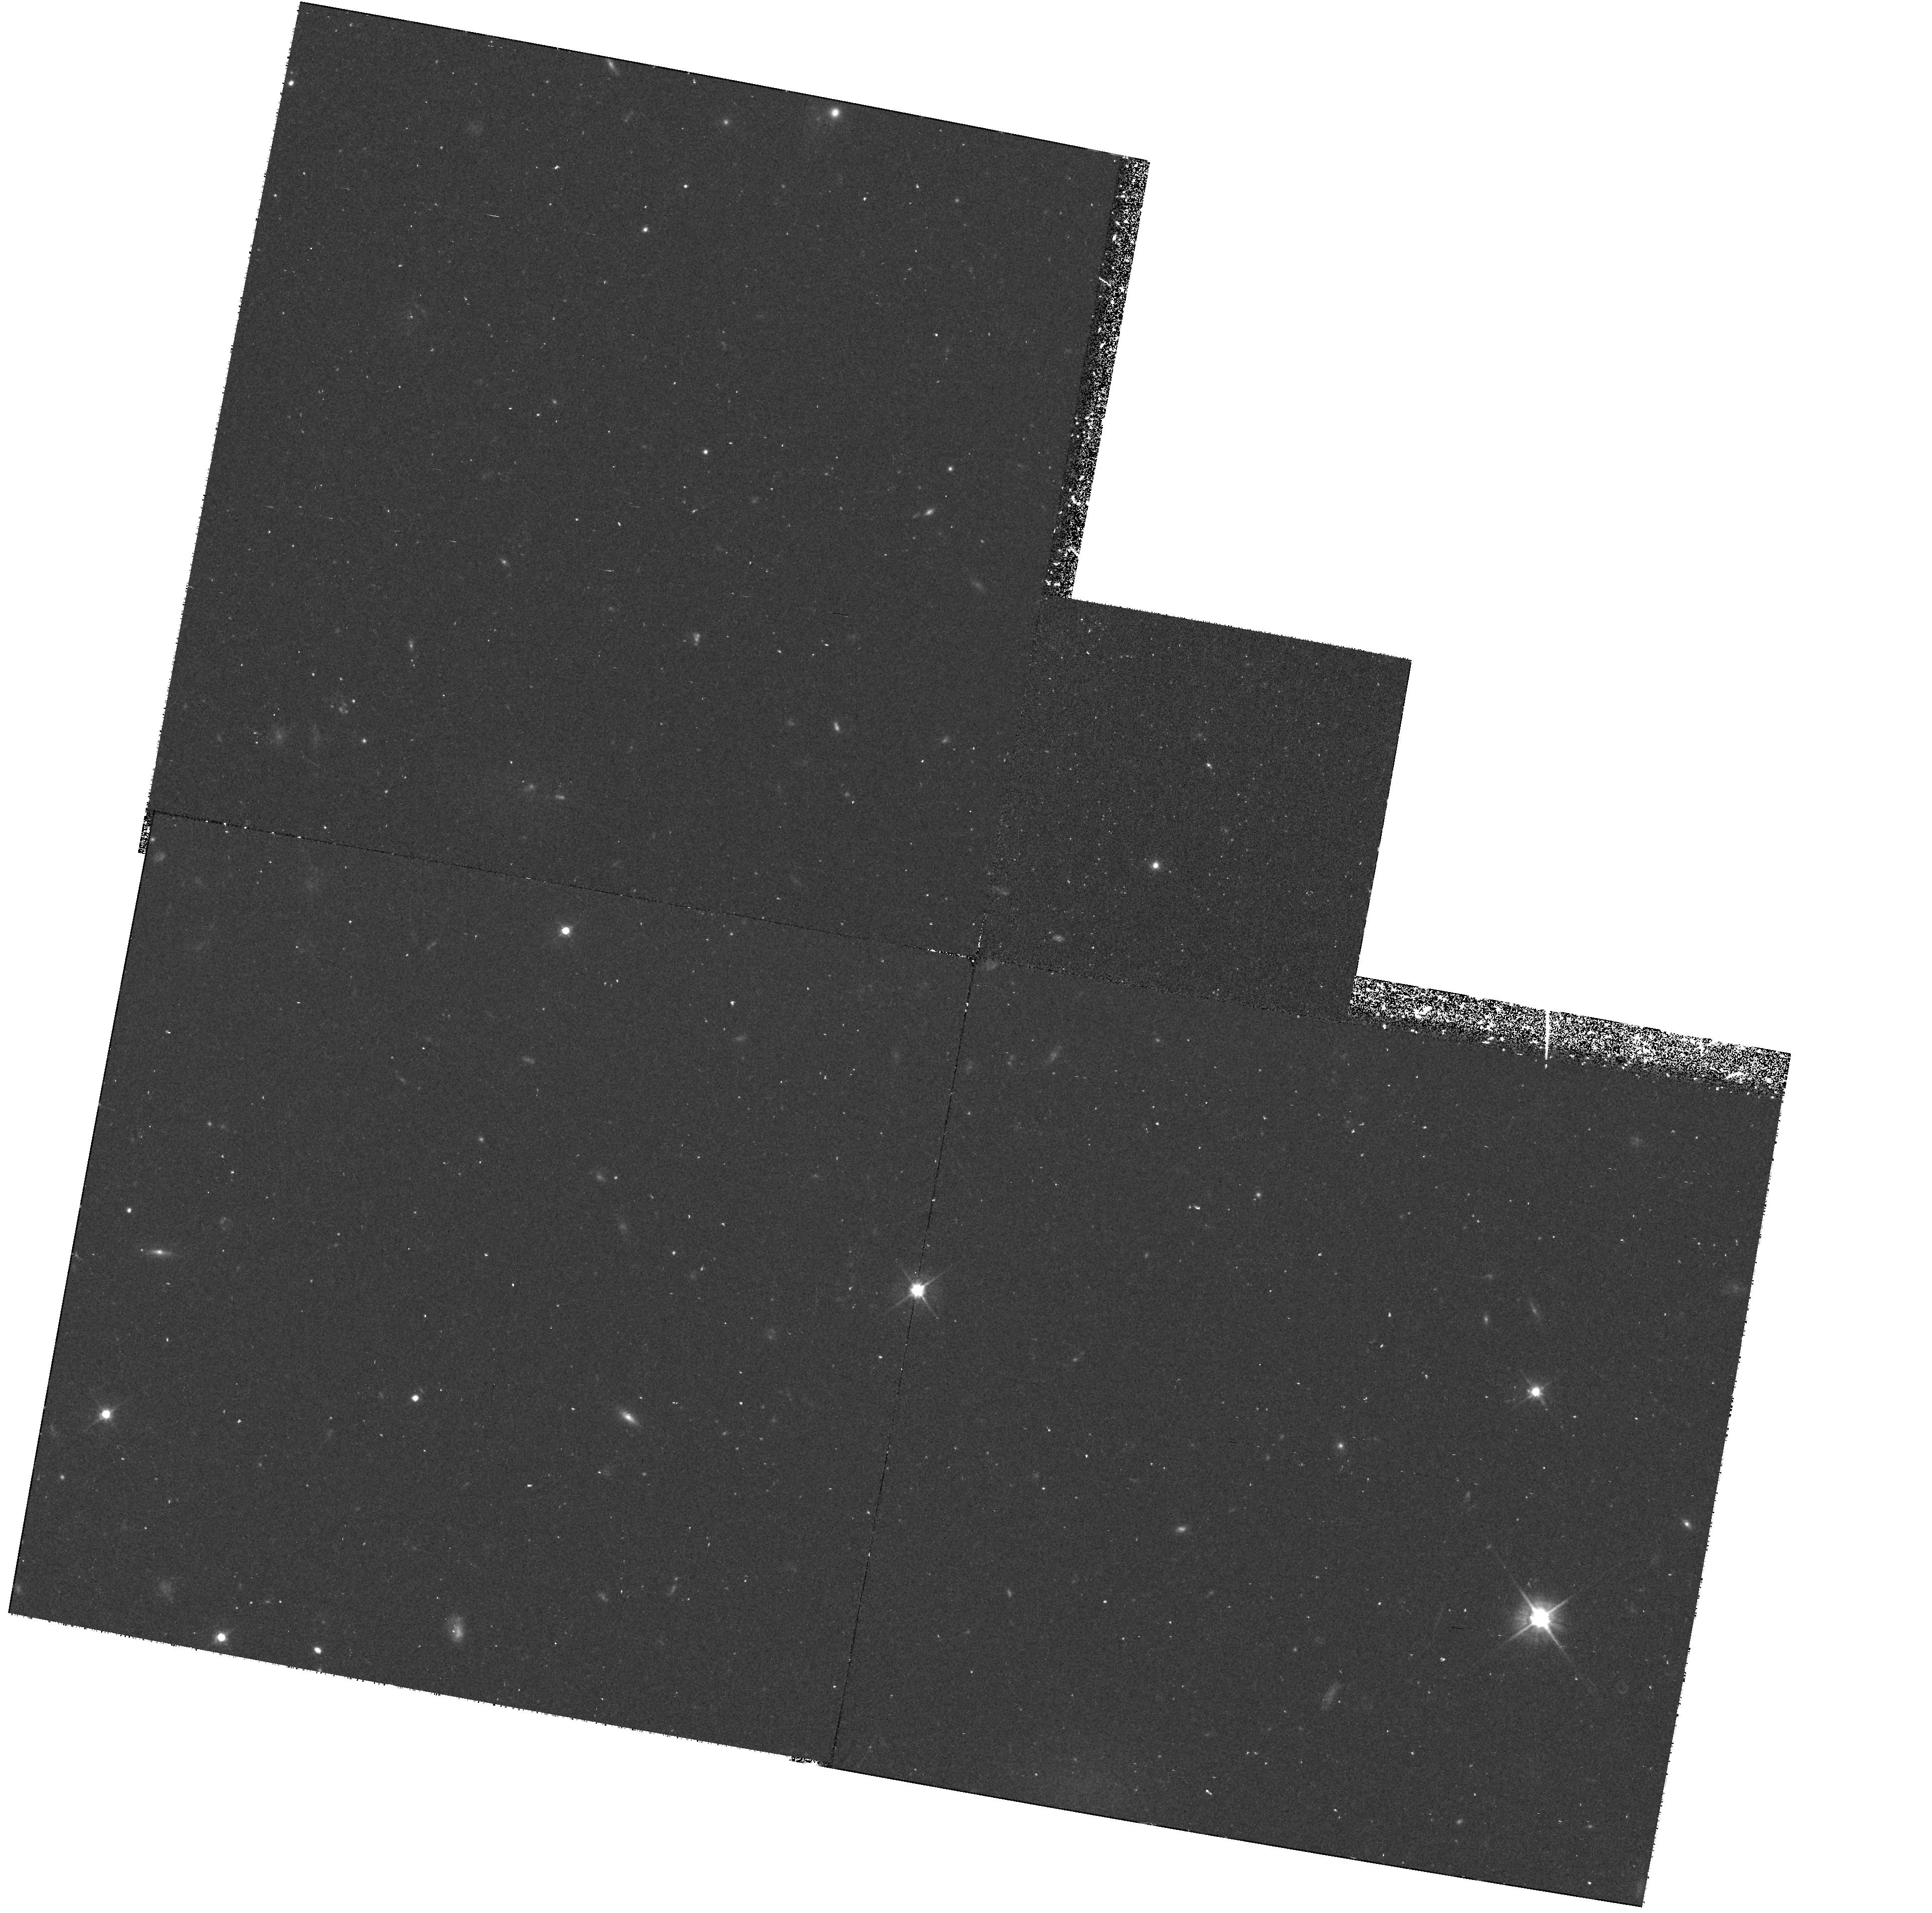
Target: NGC4473. Instrument: WFPC2/PC. Filter: F555W. Exposure: 1.3 h. Observation ID: hst_7388_07_wfpc2_pc_f555w_u4an07

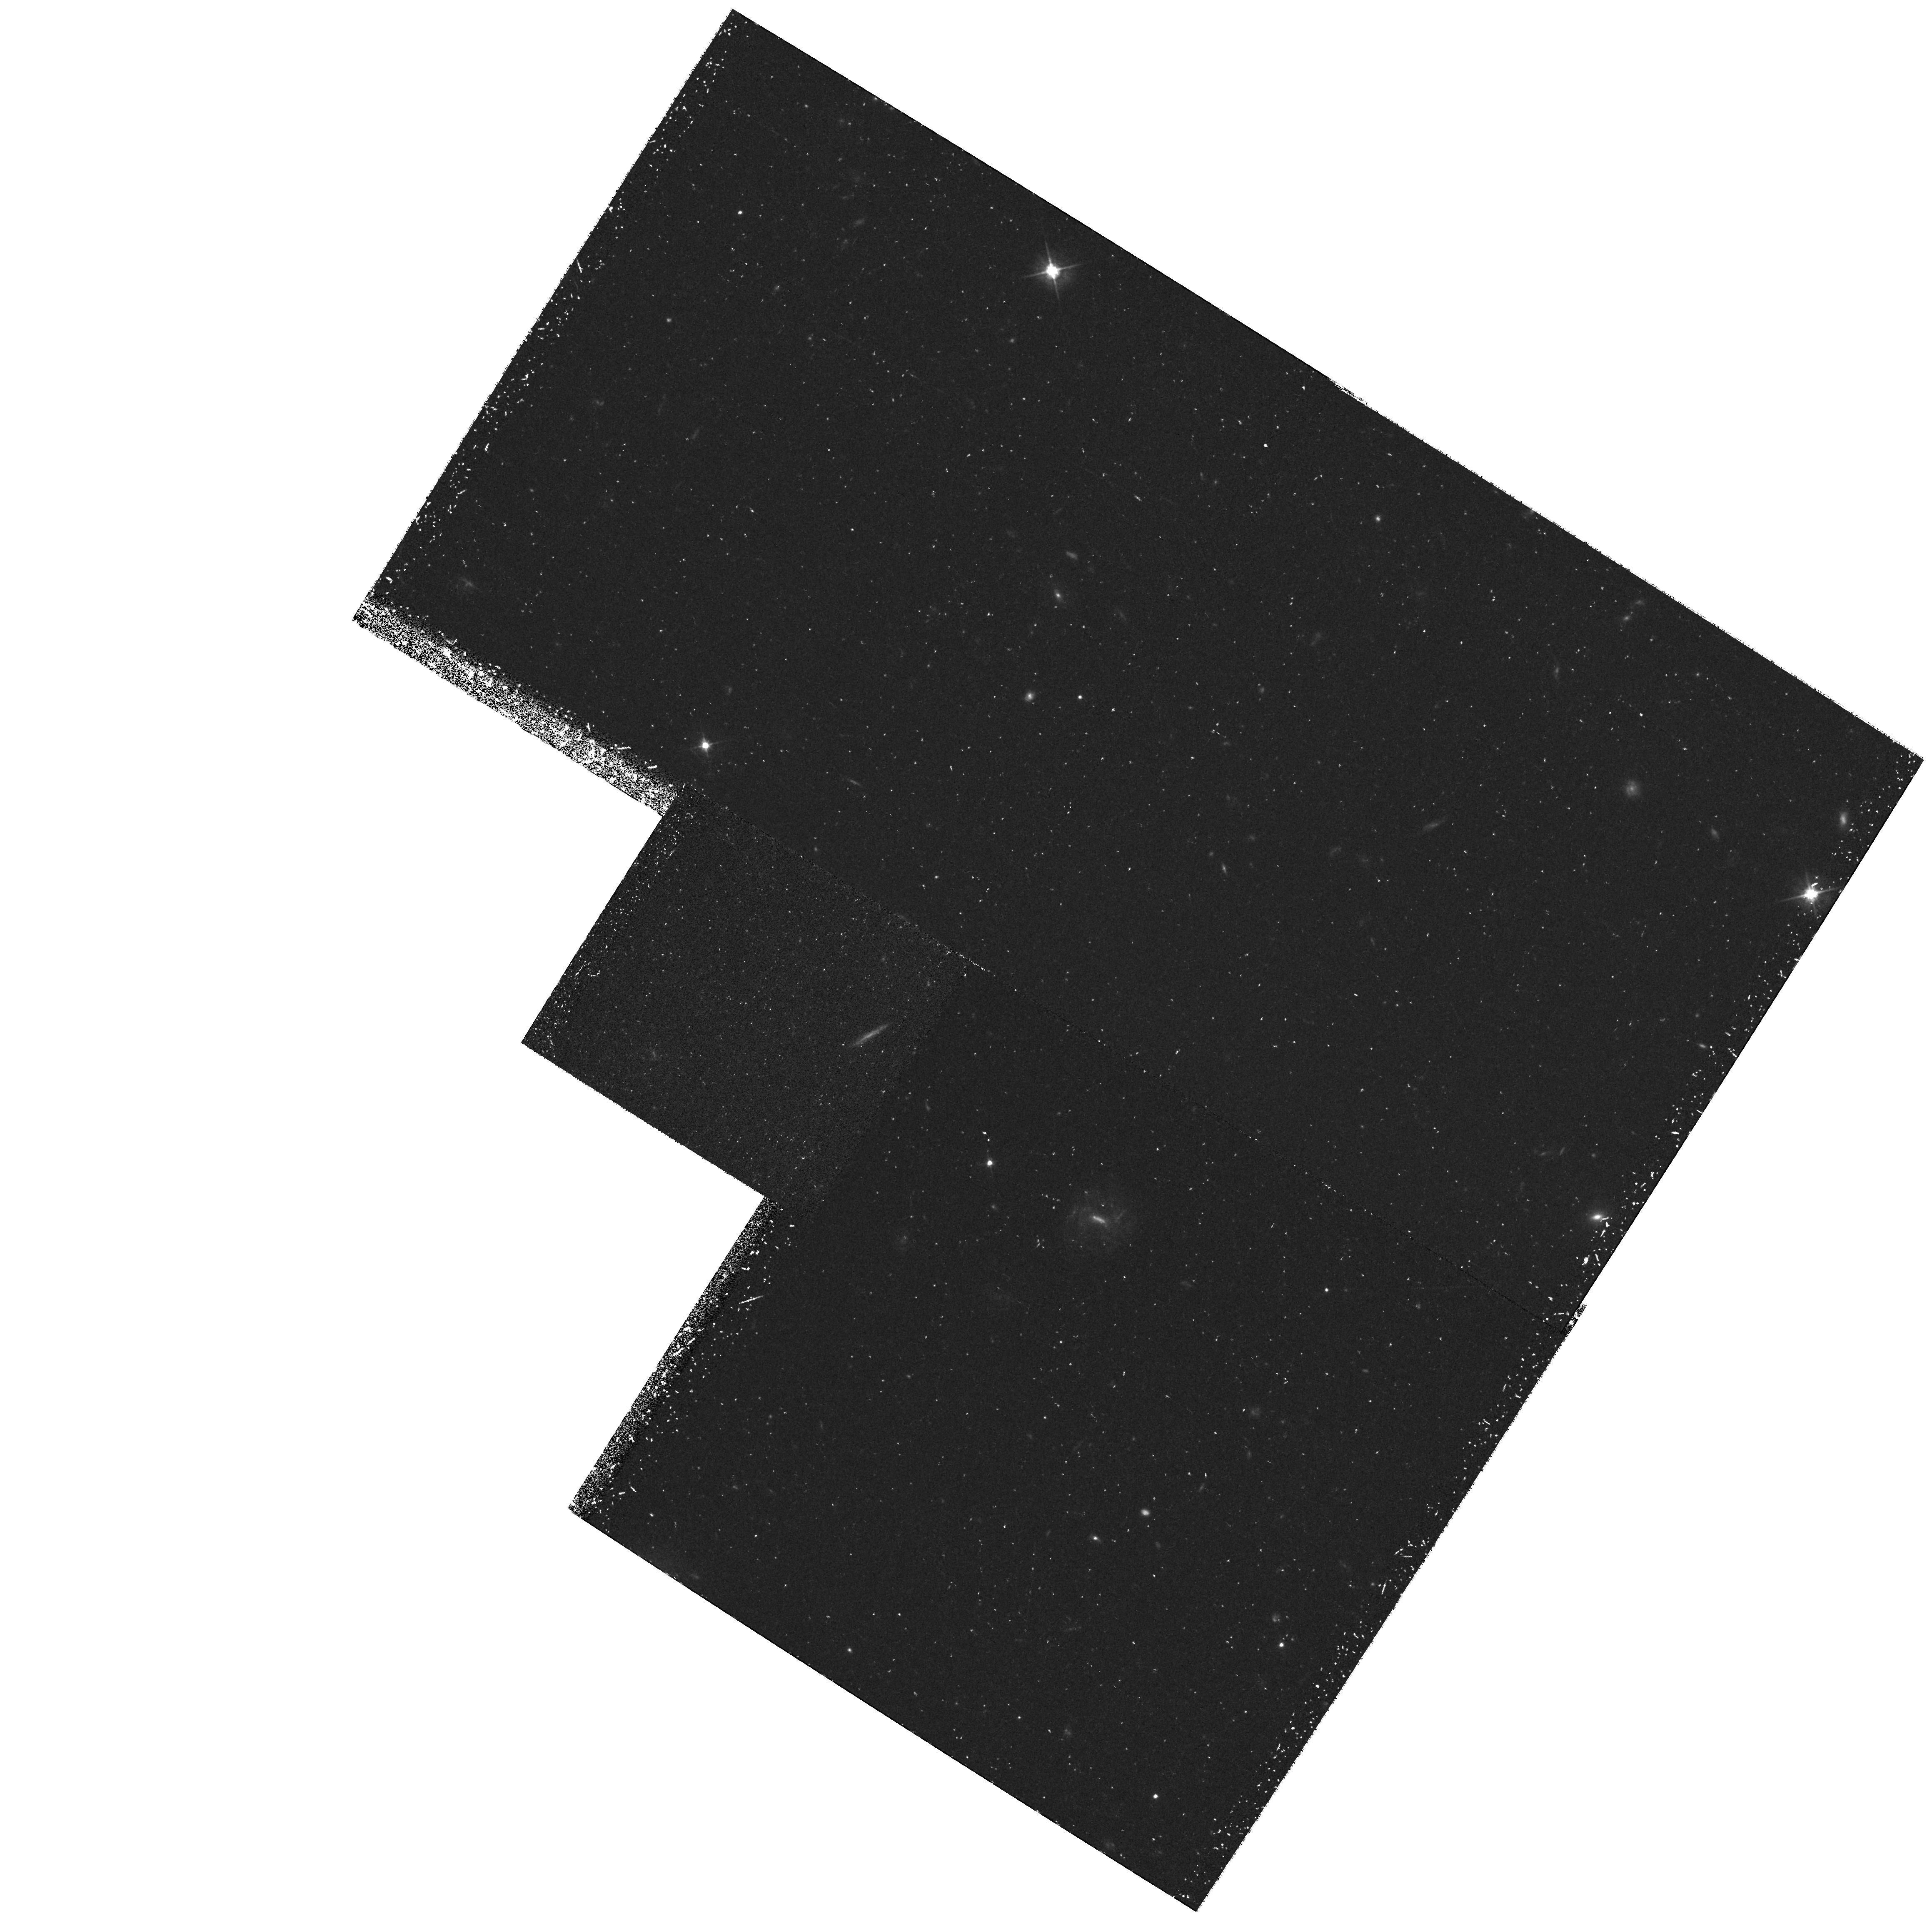
Target: NGC3384. Instrument: WFPC2/PC. Filter: F555W. Exposure: 1.3 h. Observation ID: hst_7388_09_wfpc2_pc_f555w_u4an09

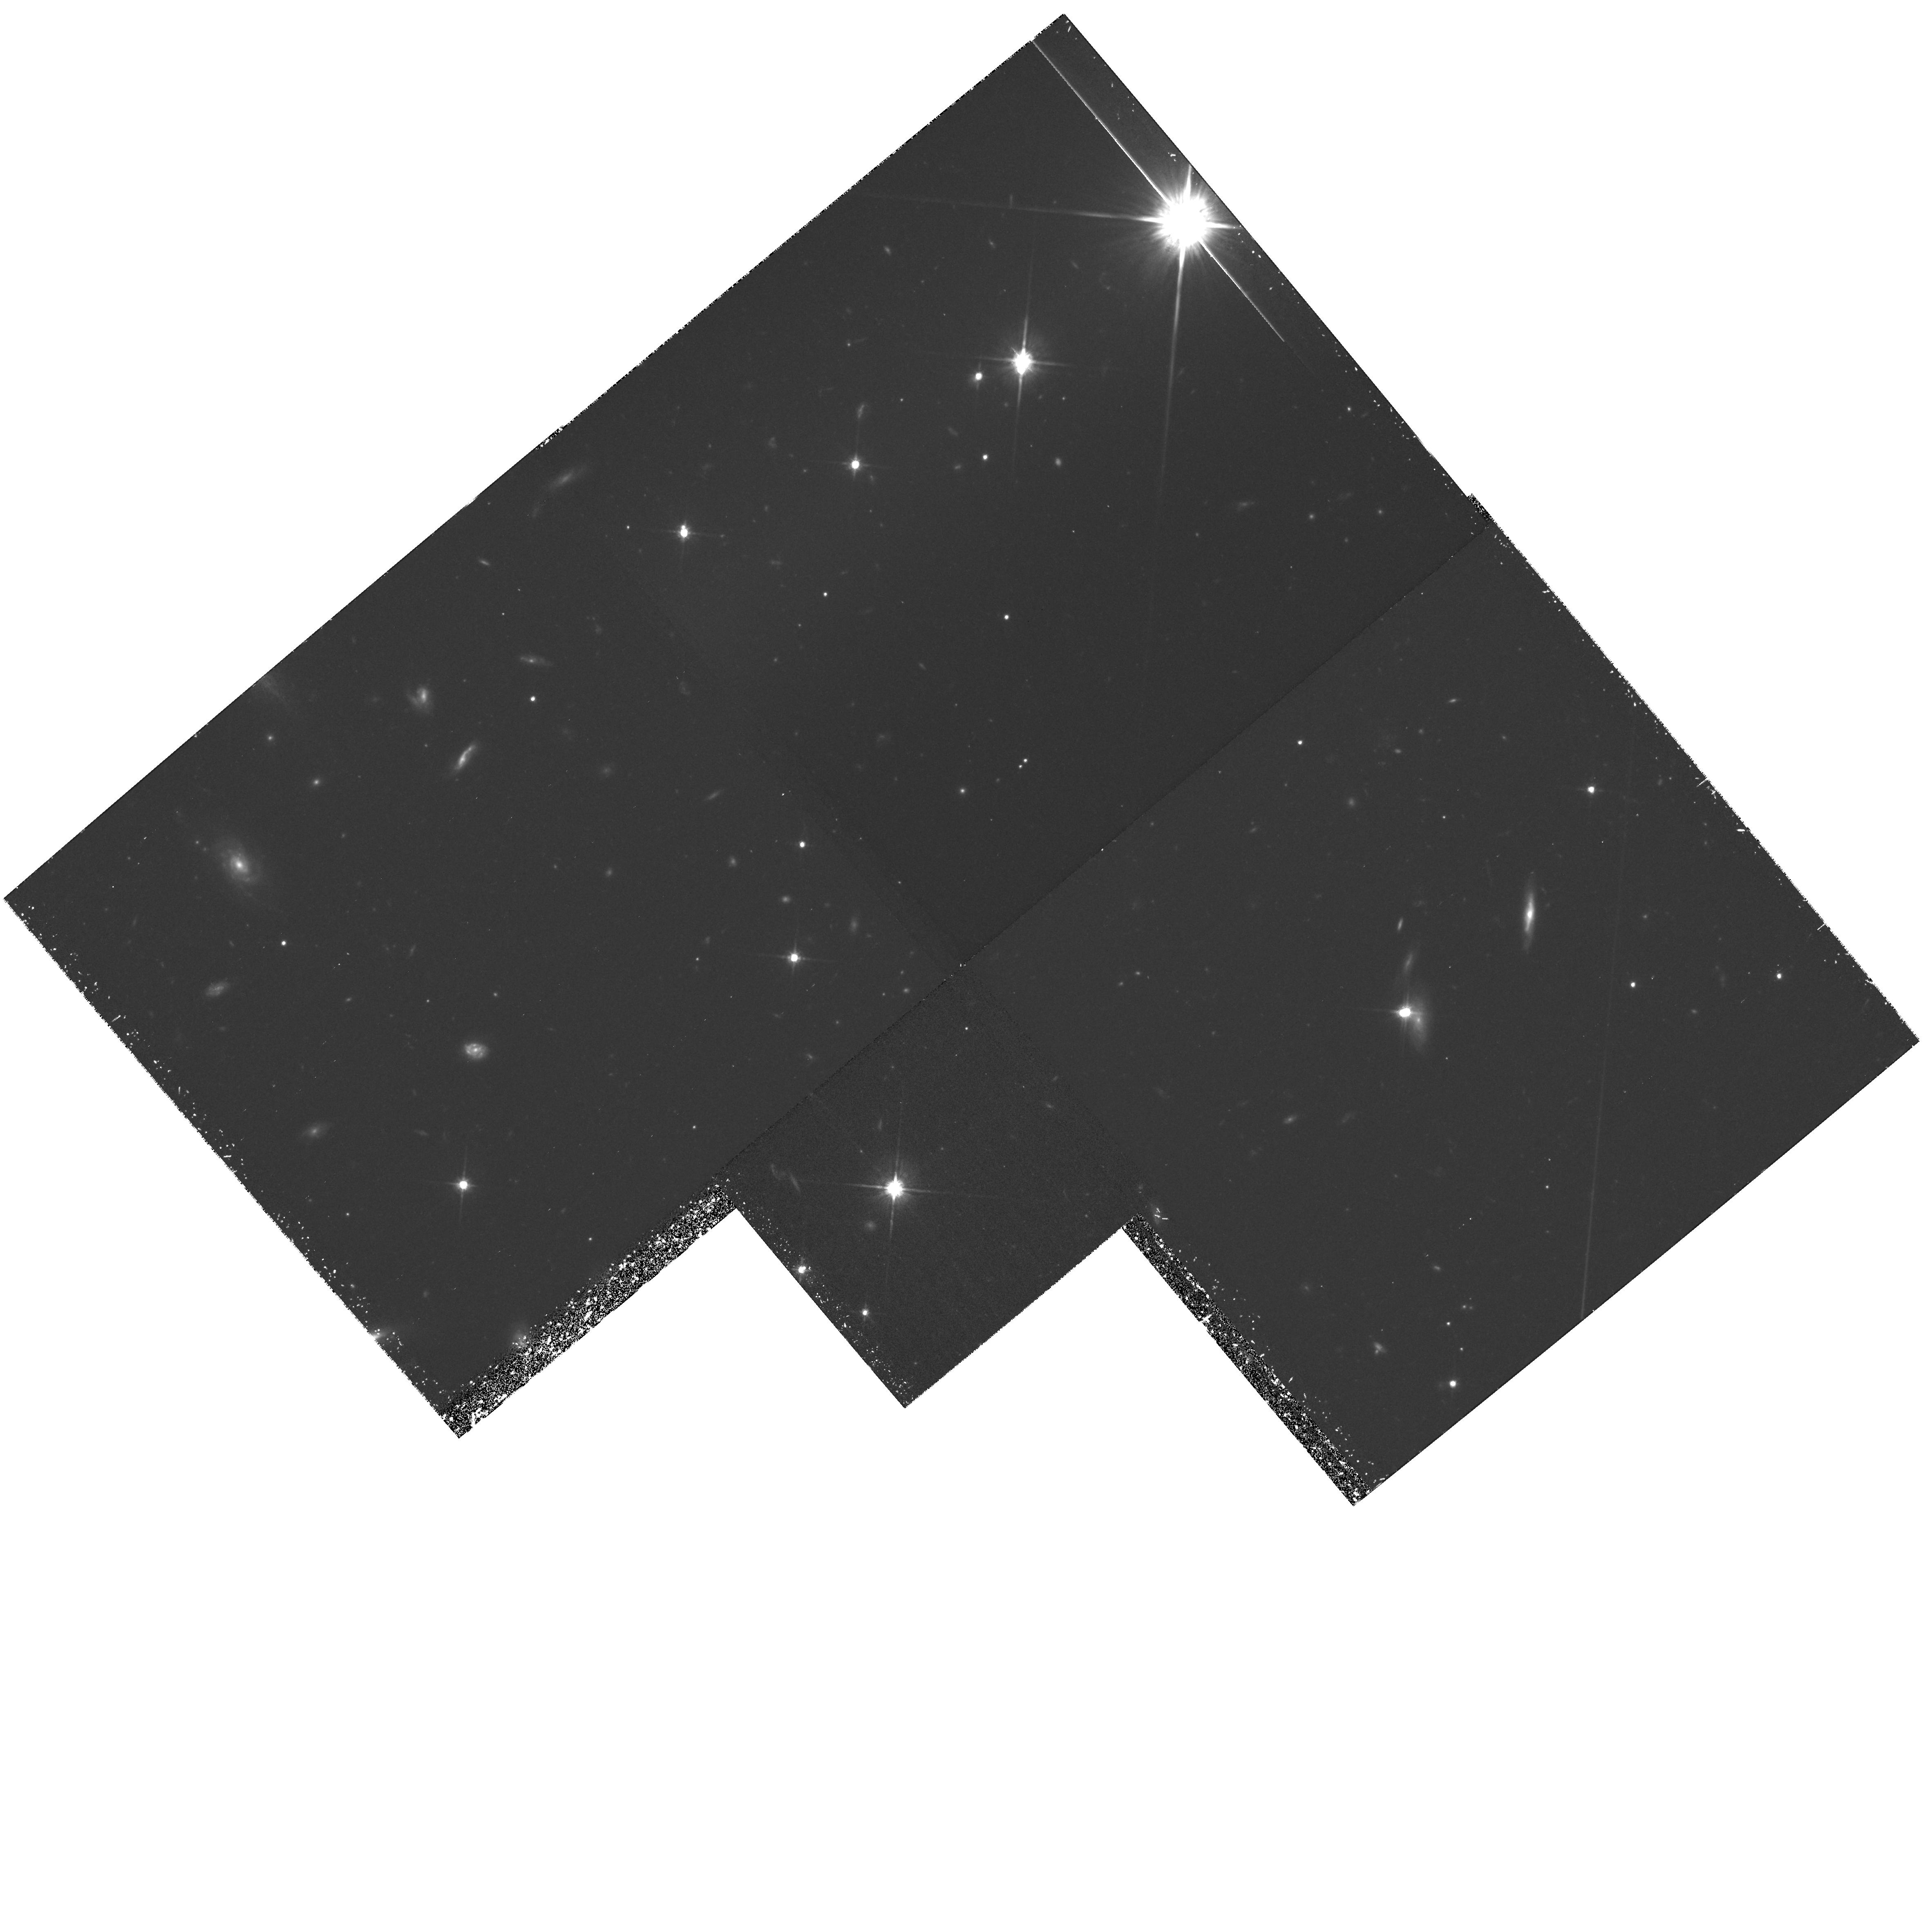
Target: NGC7457. Instrument: WFPC2/PC. Filter: F814W. Exposure: 2 h. Observation ID: hst_7388_08_wfpc2_pc_f814w_u4an08

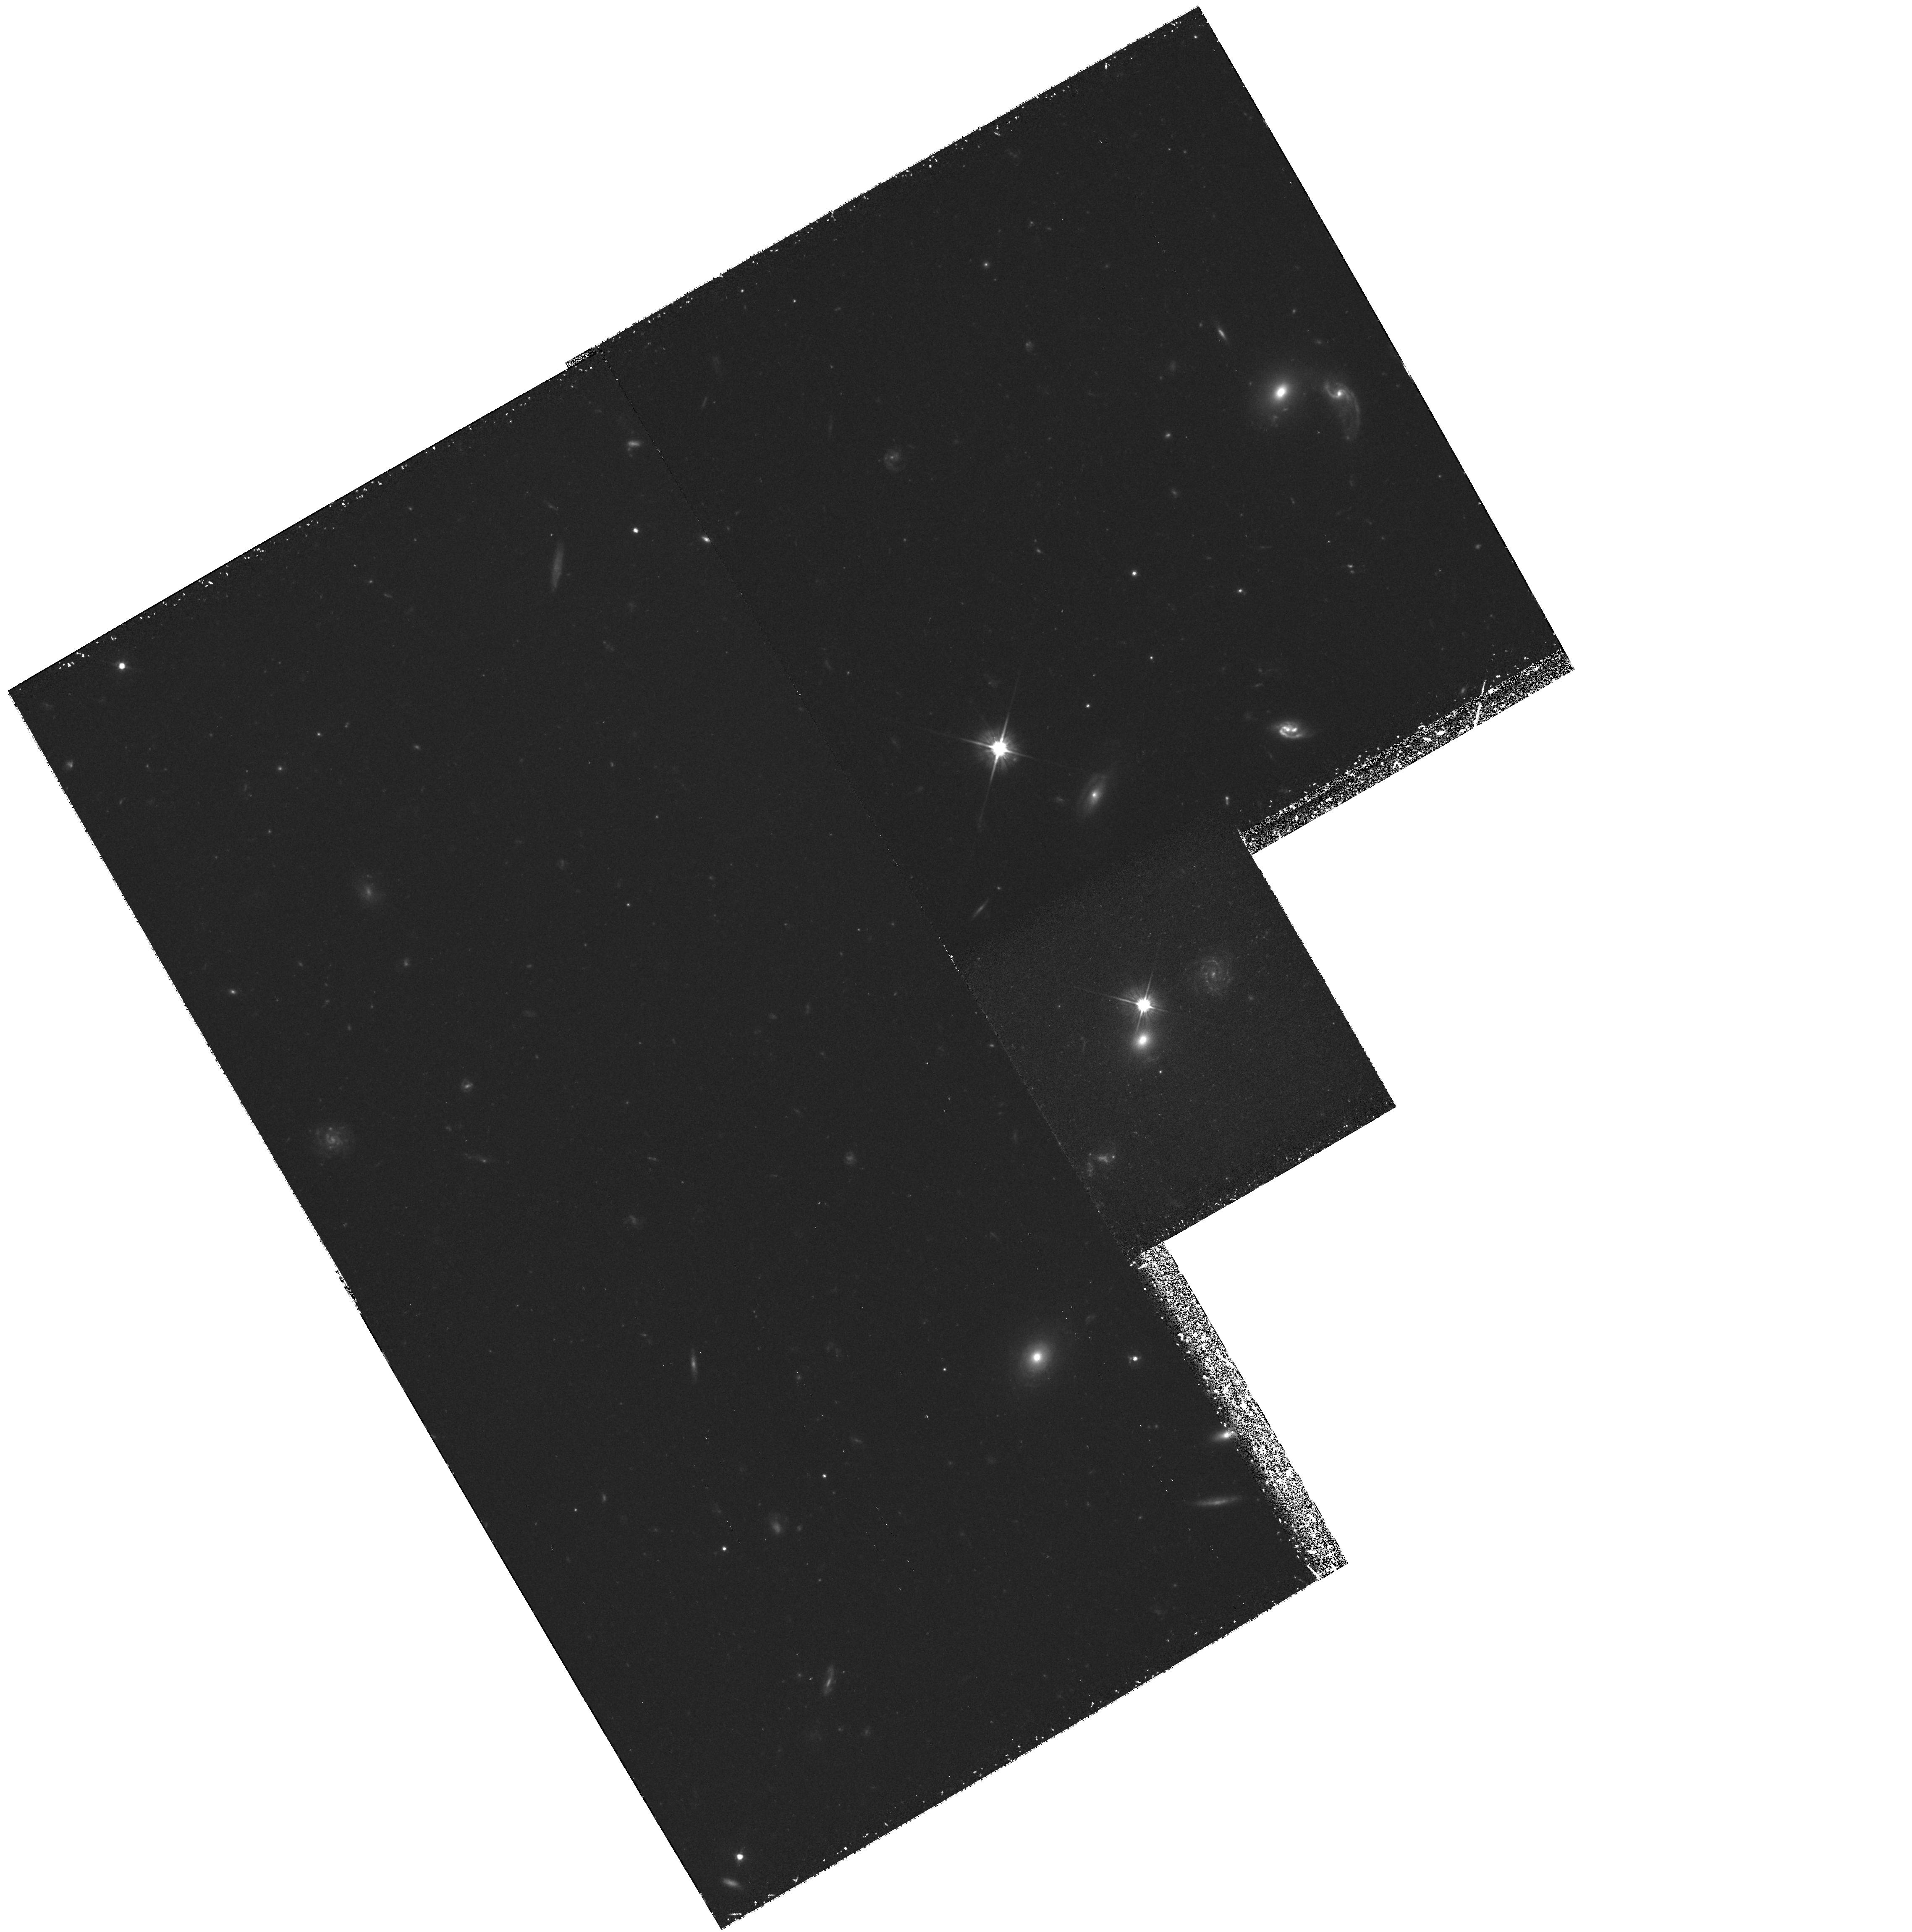
Target: NGC821. Instrument: WFPC2/PC. Filter: F555W. Exposure: 3.3 h. Observation ID: hst_7388_11_wfpc2_pc_f555w_u4an11

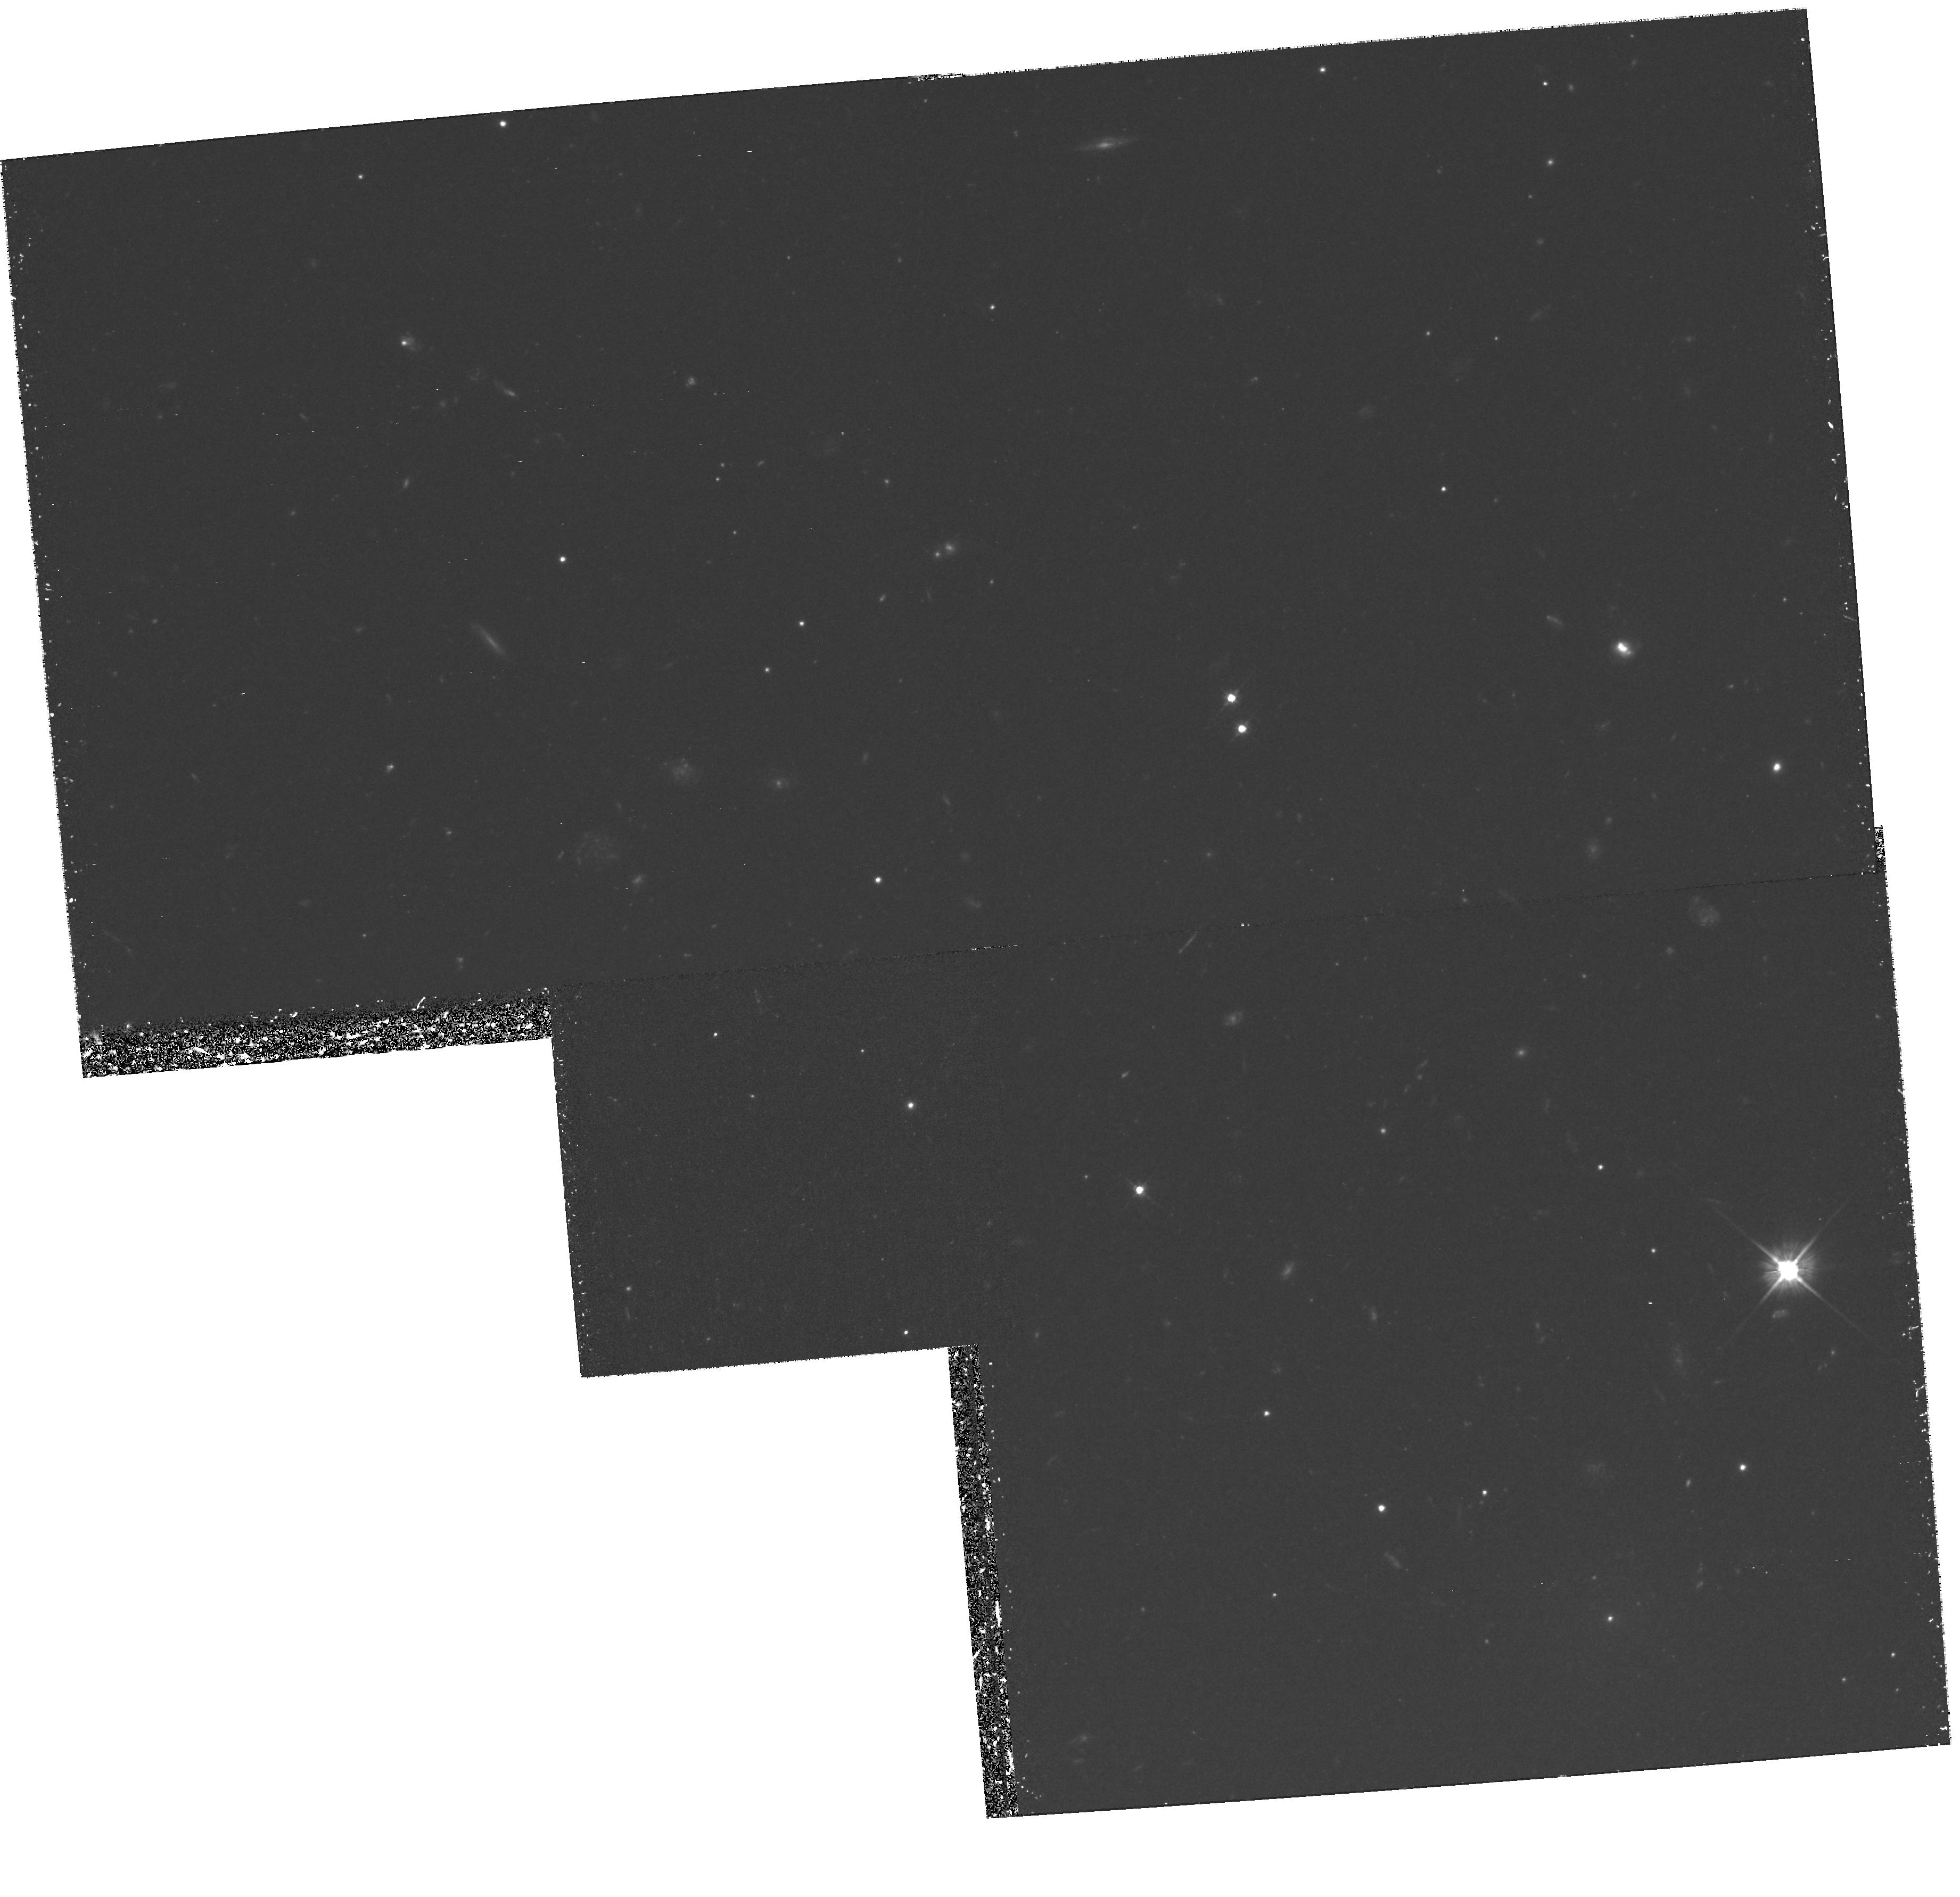
Target: NGC4649. Instrument: WFPC2/PC. Filter: F555W. Exposure: 3.3 h. Observation ID: hst_7388_01_wfpc2_pc_f555w_u4an01

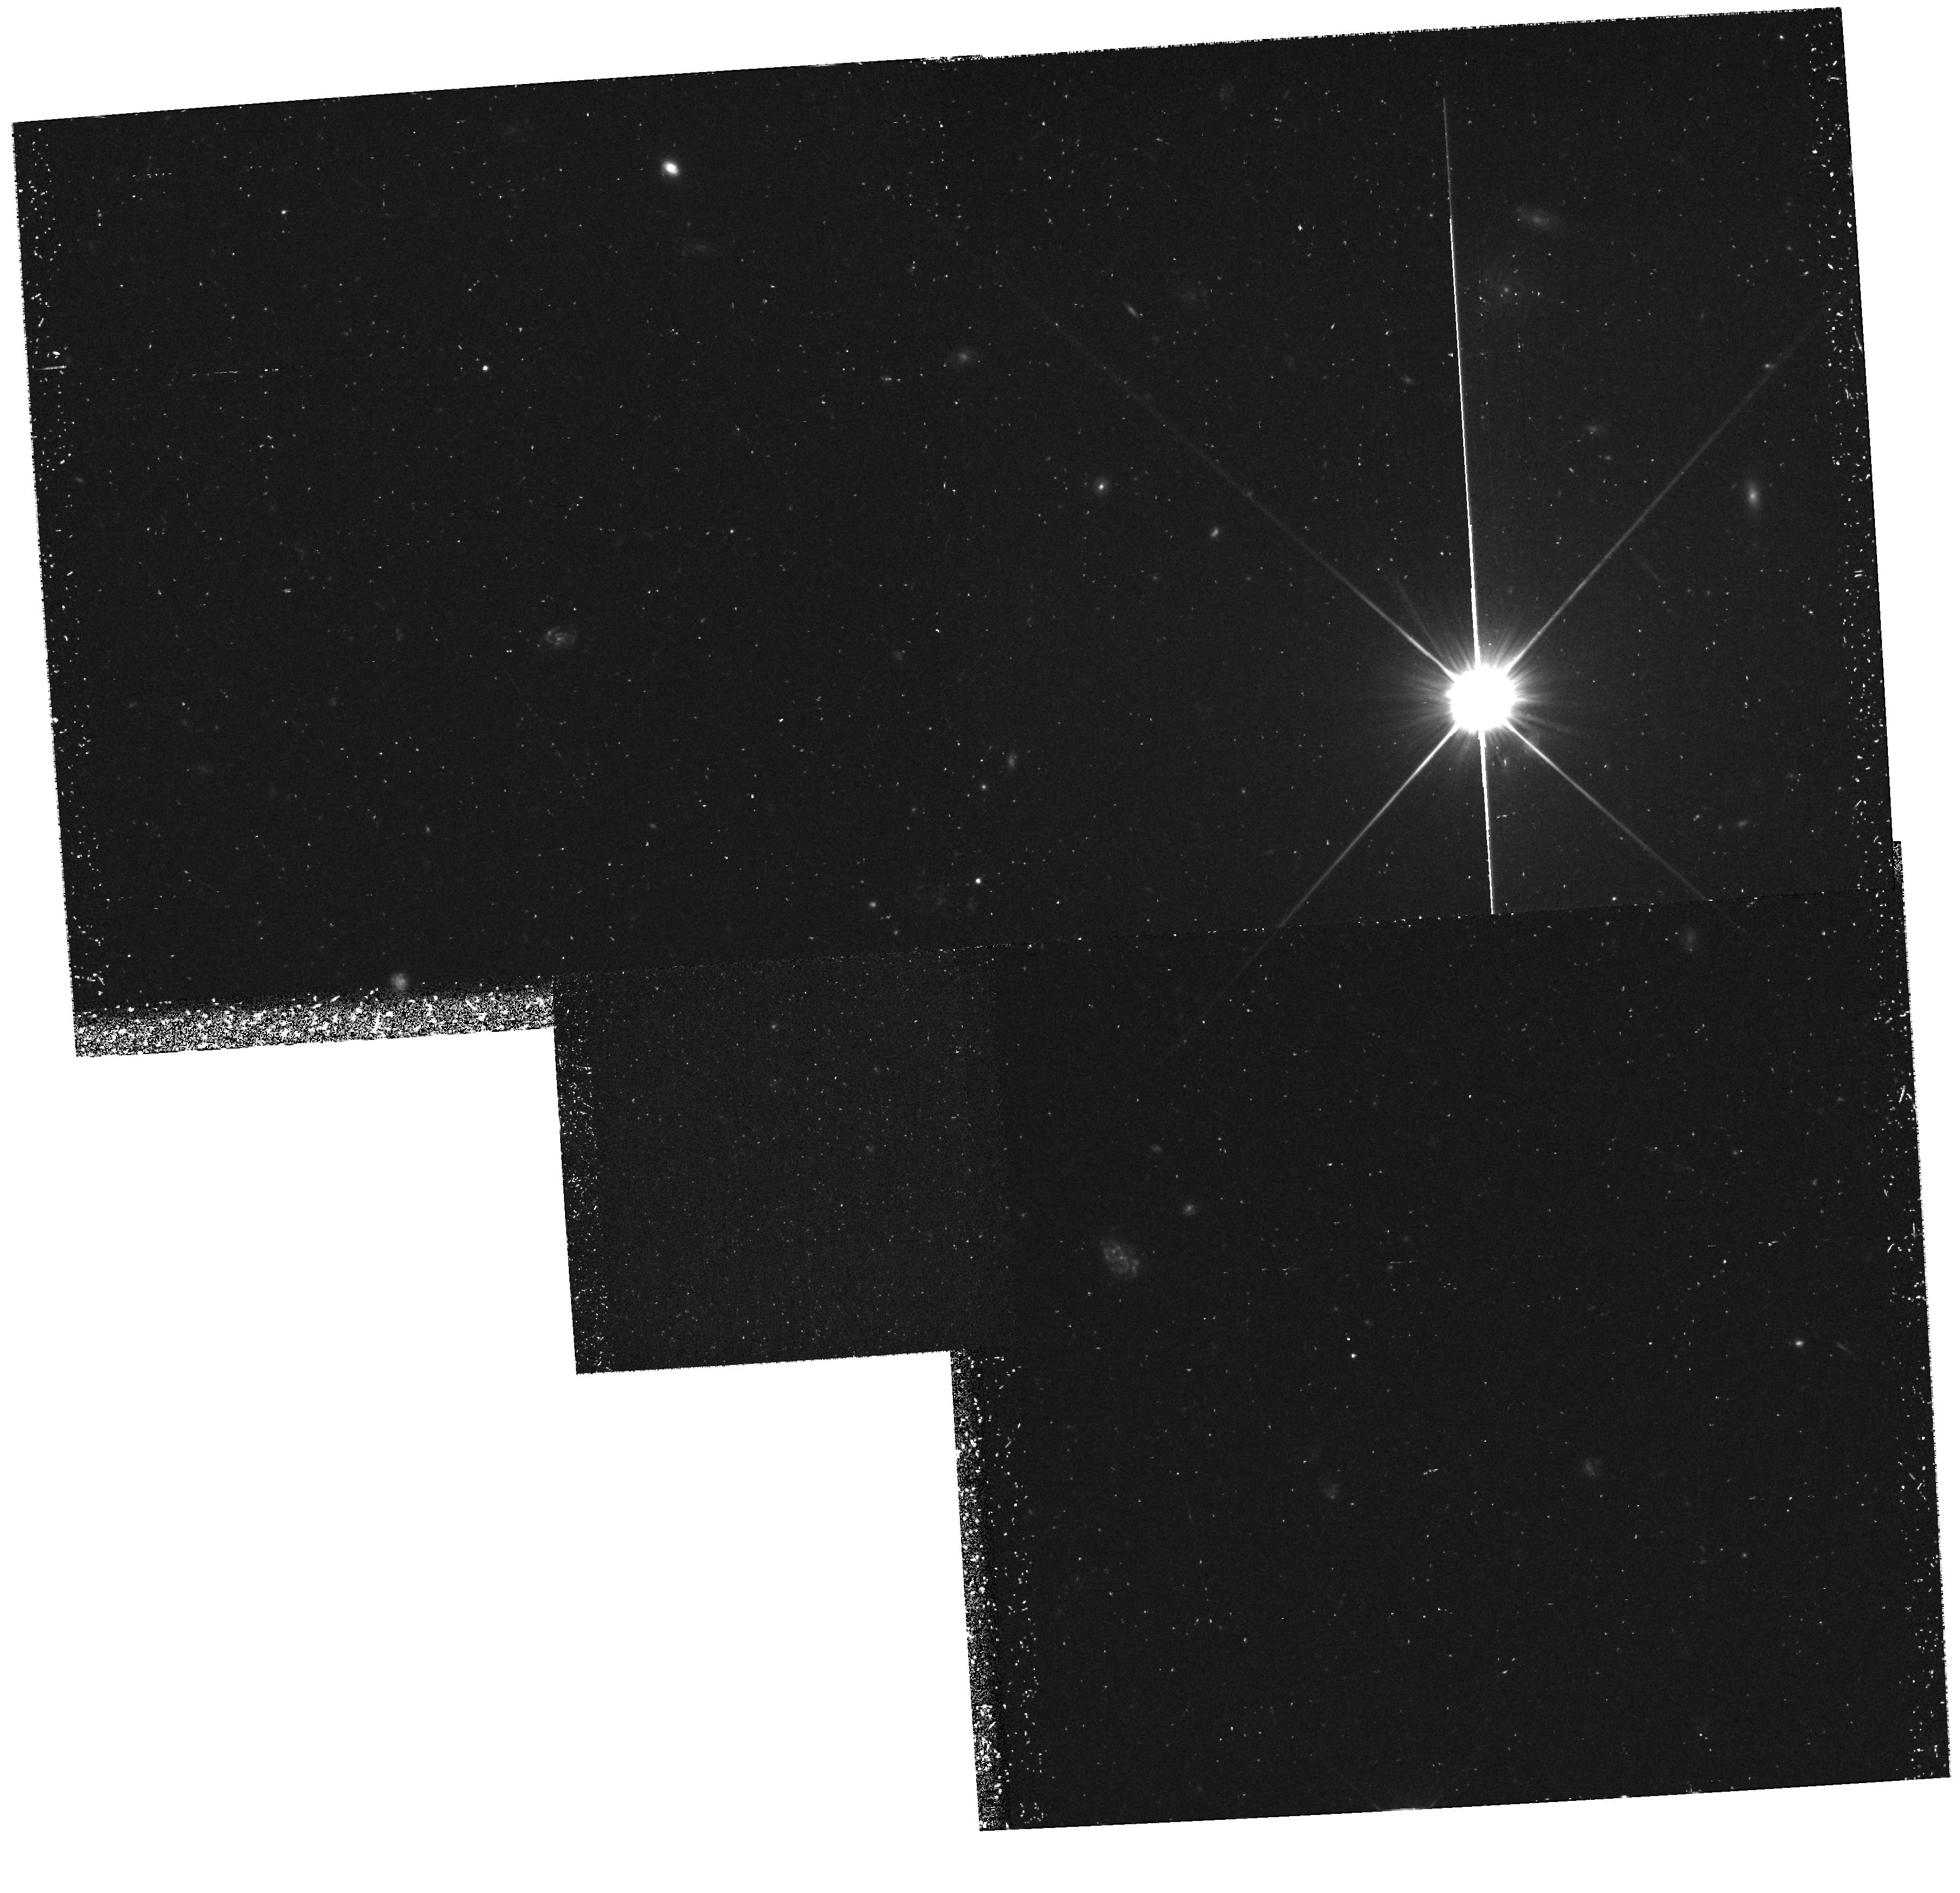
Target: NGC3608. Instrument: WFPC2/PC. Filter: F555W. Exposure: 1.3 h. Observation ID: hst_7388_06_wfpc2_pc_f555w_u4an06

Black Holes and the Centers of Galaxies (PI: Richstone, Douglas O.)

We propose to continue our survey of centers of nearby galaxies. The major goal for Cycle 7 is to survey an unbiased set of galaxies with a potentially wide range of black hole masses. The results will constrain the prevalence and formation of massive black holes and their relationship to AGN's. Over the last several years, we have used HST to characterize the scaling laws for galaxy centers, to identify an apparent dichotomy in galaxy types based on their central light profiles, and to identify new black hole candidates and confirm ground-based results on known candidates. In the STIS epoch, we wish to capitalize on the presence of a genuine slit spectrograph to study the central stellar dynamics of a large set of systematically selected elliptical and S0 galaxies. The sample for this cycle has been carefully chosen to optimize our leverage on the character of a proposed correlation of black hole mass with galaxy mass. In addition, high-S/N observations of line profiles should permit us to distinguish between BHs and anisotropic stellar orbits, a critical degeneracy that has long plagued this subject.